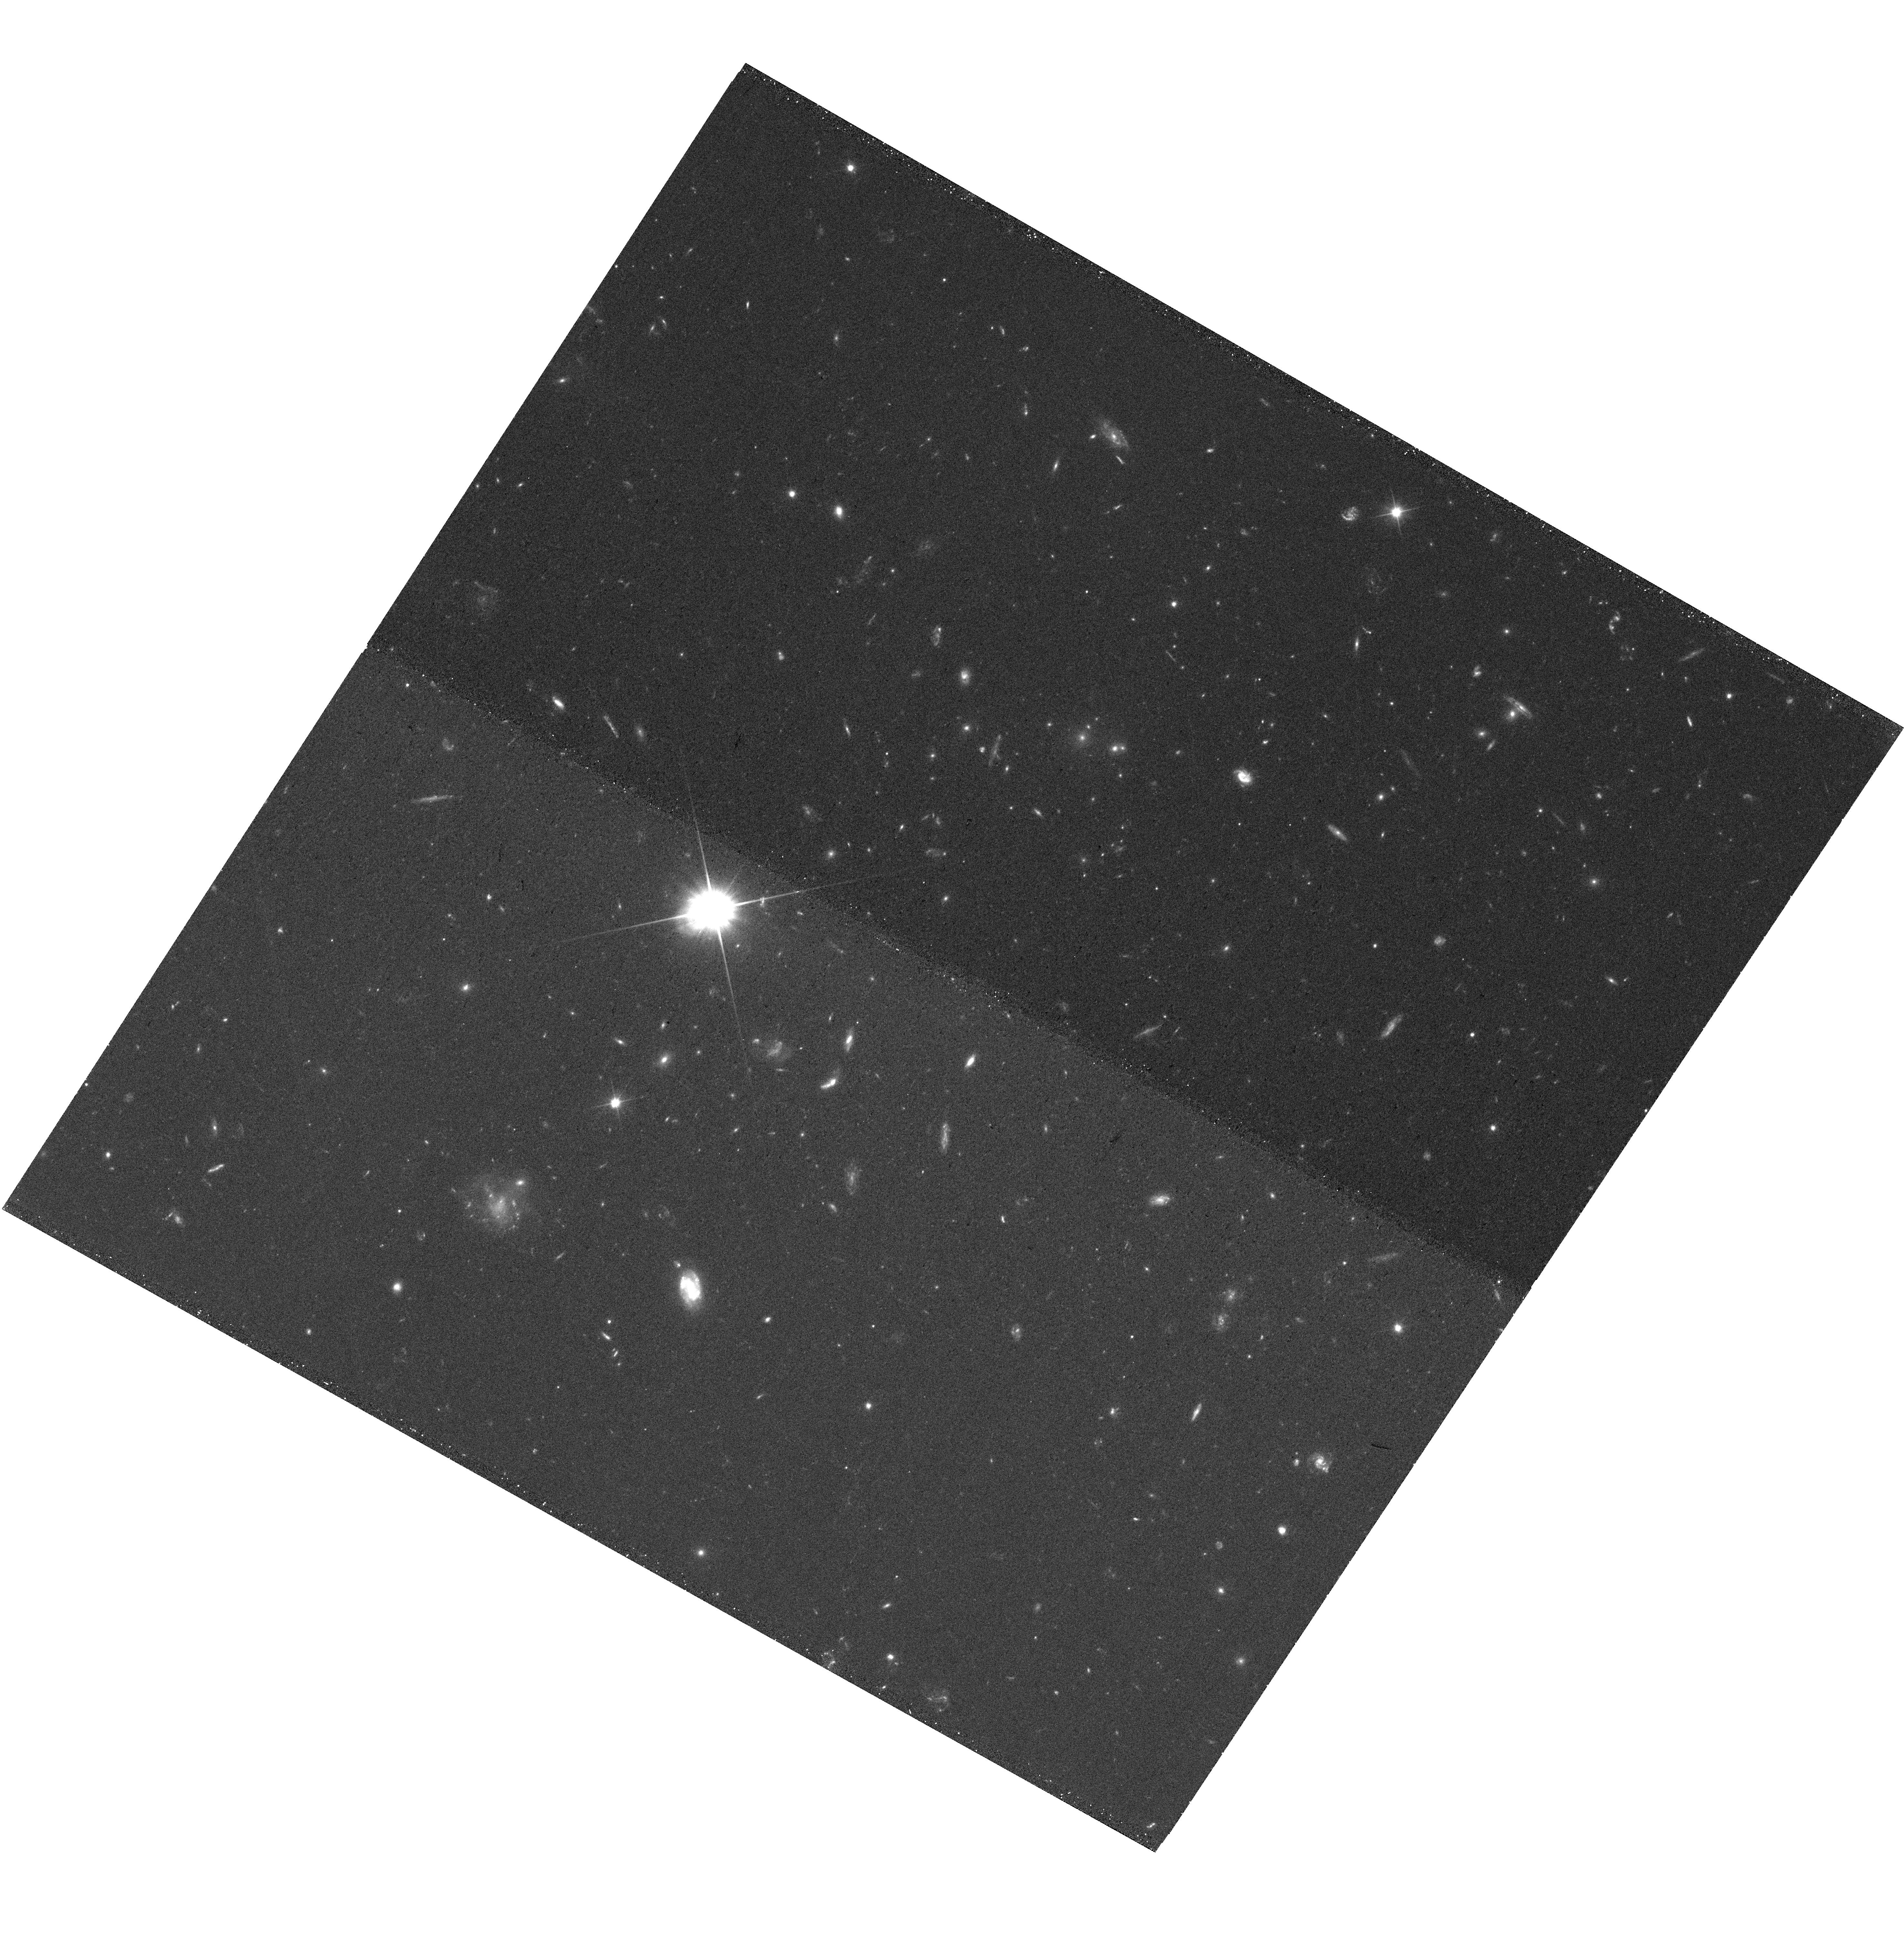
Target: SPT-CLJ2306-2215
Instrument: WFC3/UVIS
Filter: F200LP
Exposure: 12 min
Observation ID: hst_16017_s4_wfc3_uvis_f200lp_ie75s4

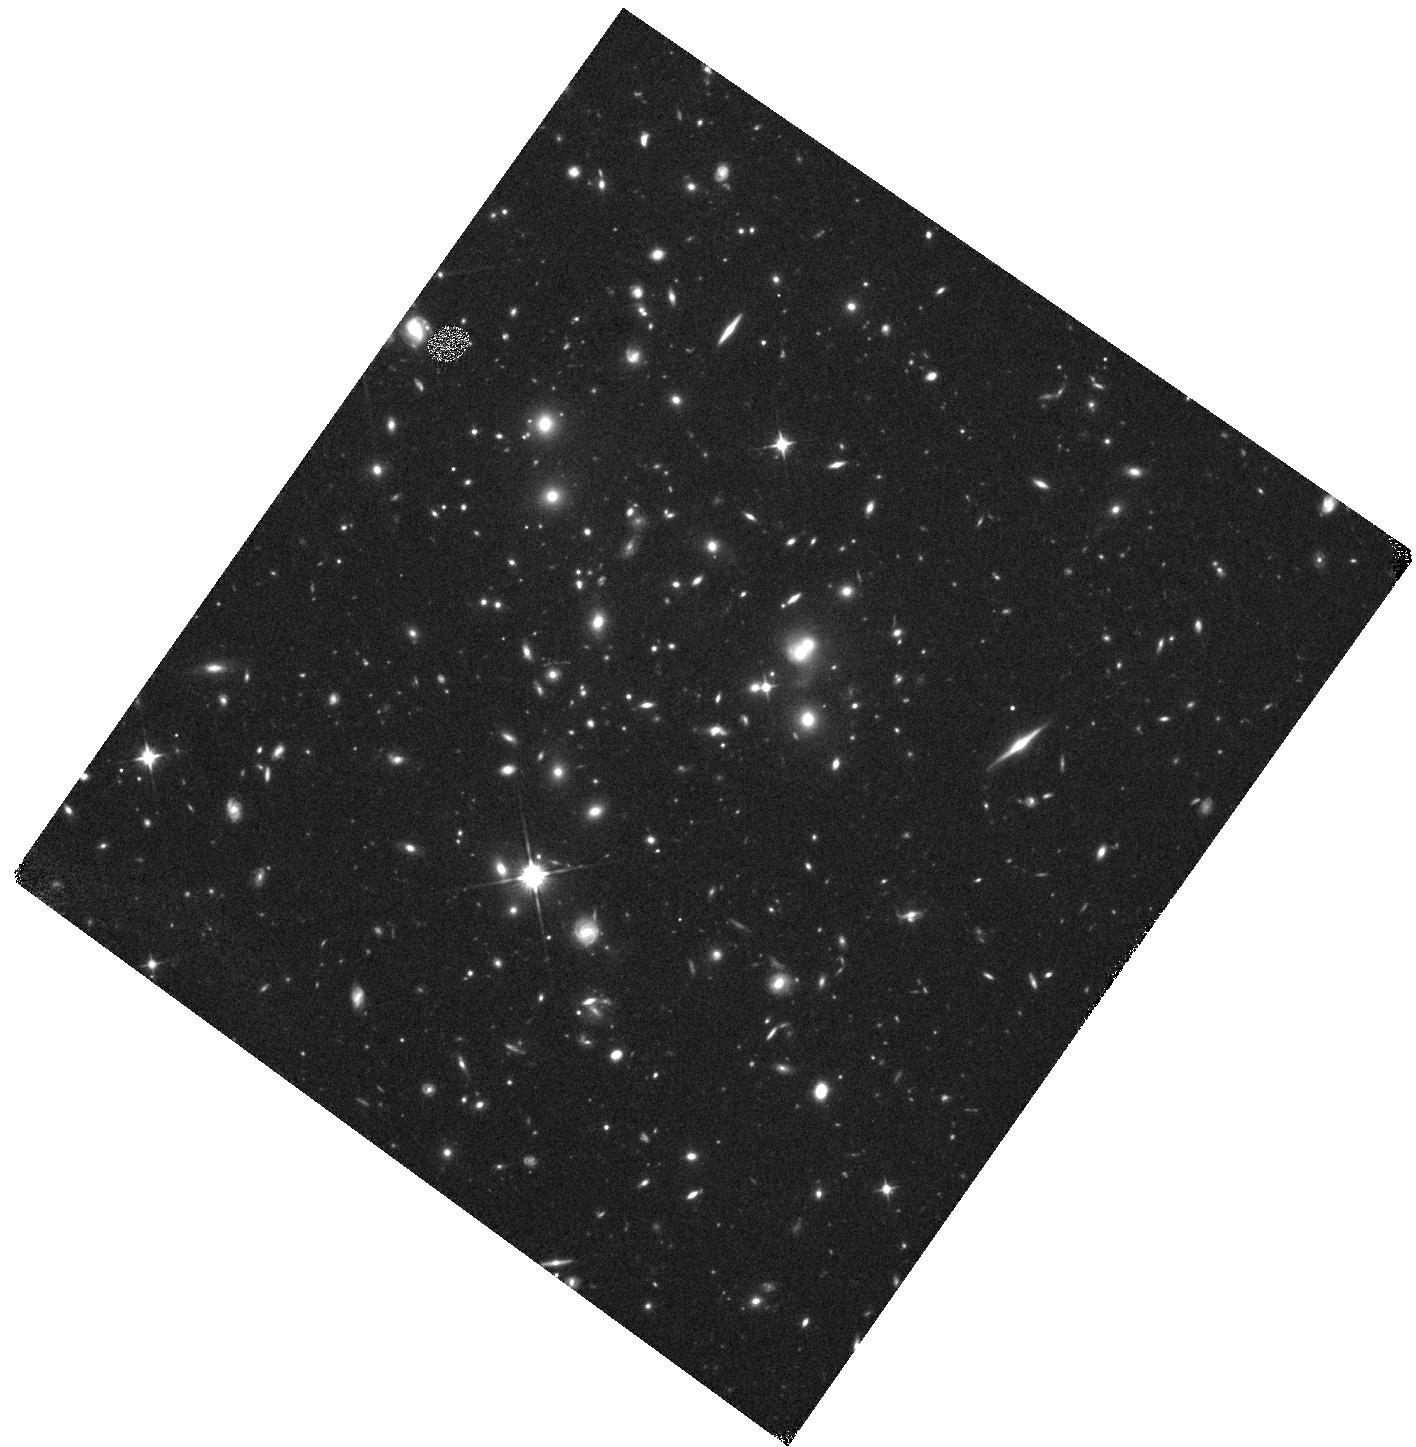
Target: SPT-CLJ2337-3822
Instrument: WFC3/IR
Filter: F110W
Exposure: 15 min
Observation ID: hst_16017_n4_wfc3_ir_f110w_ie75n4

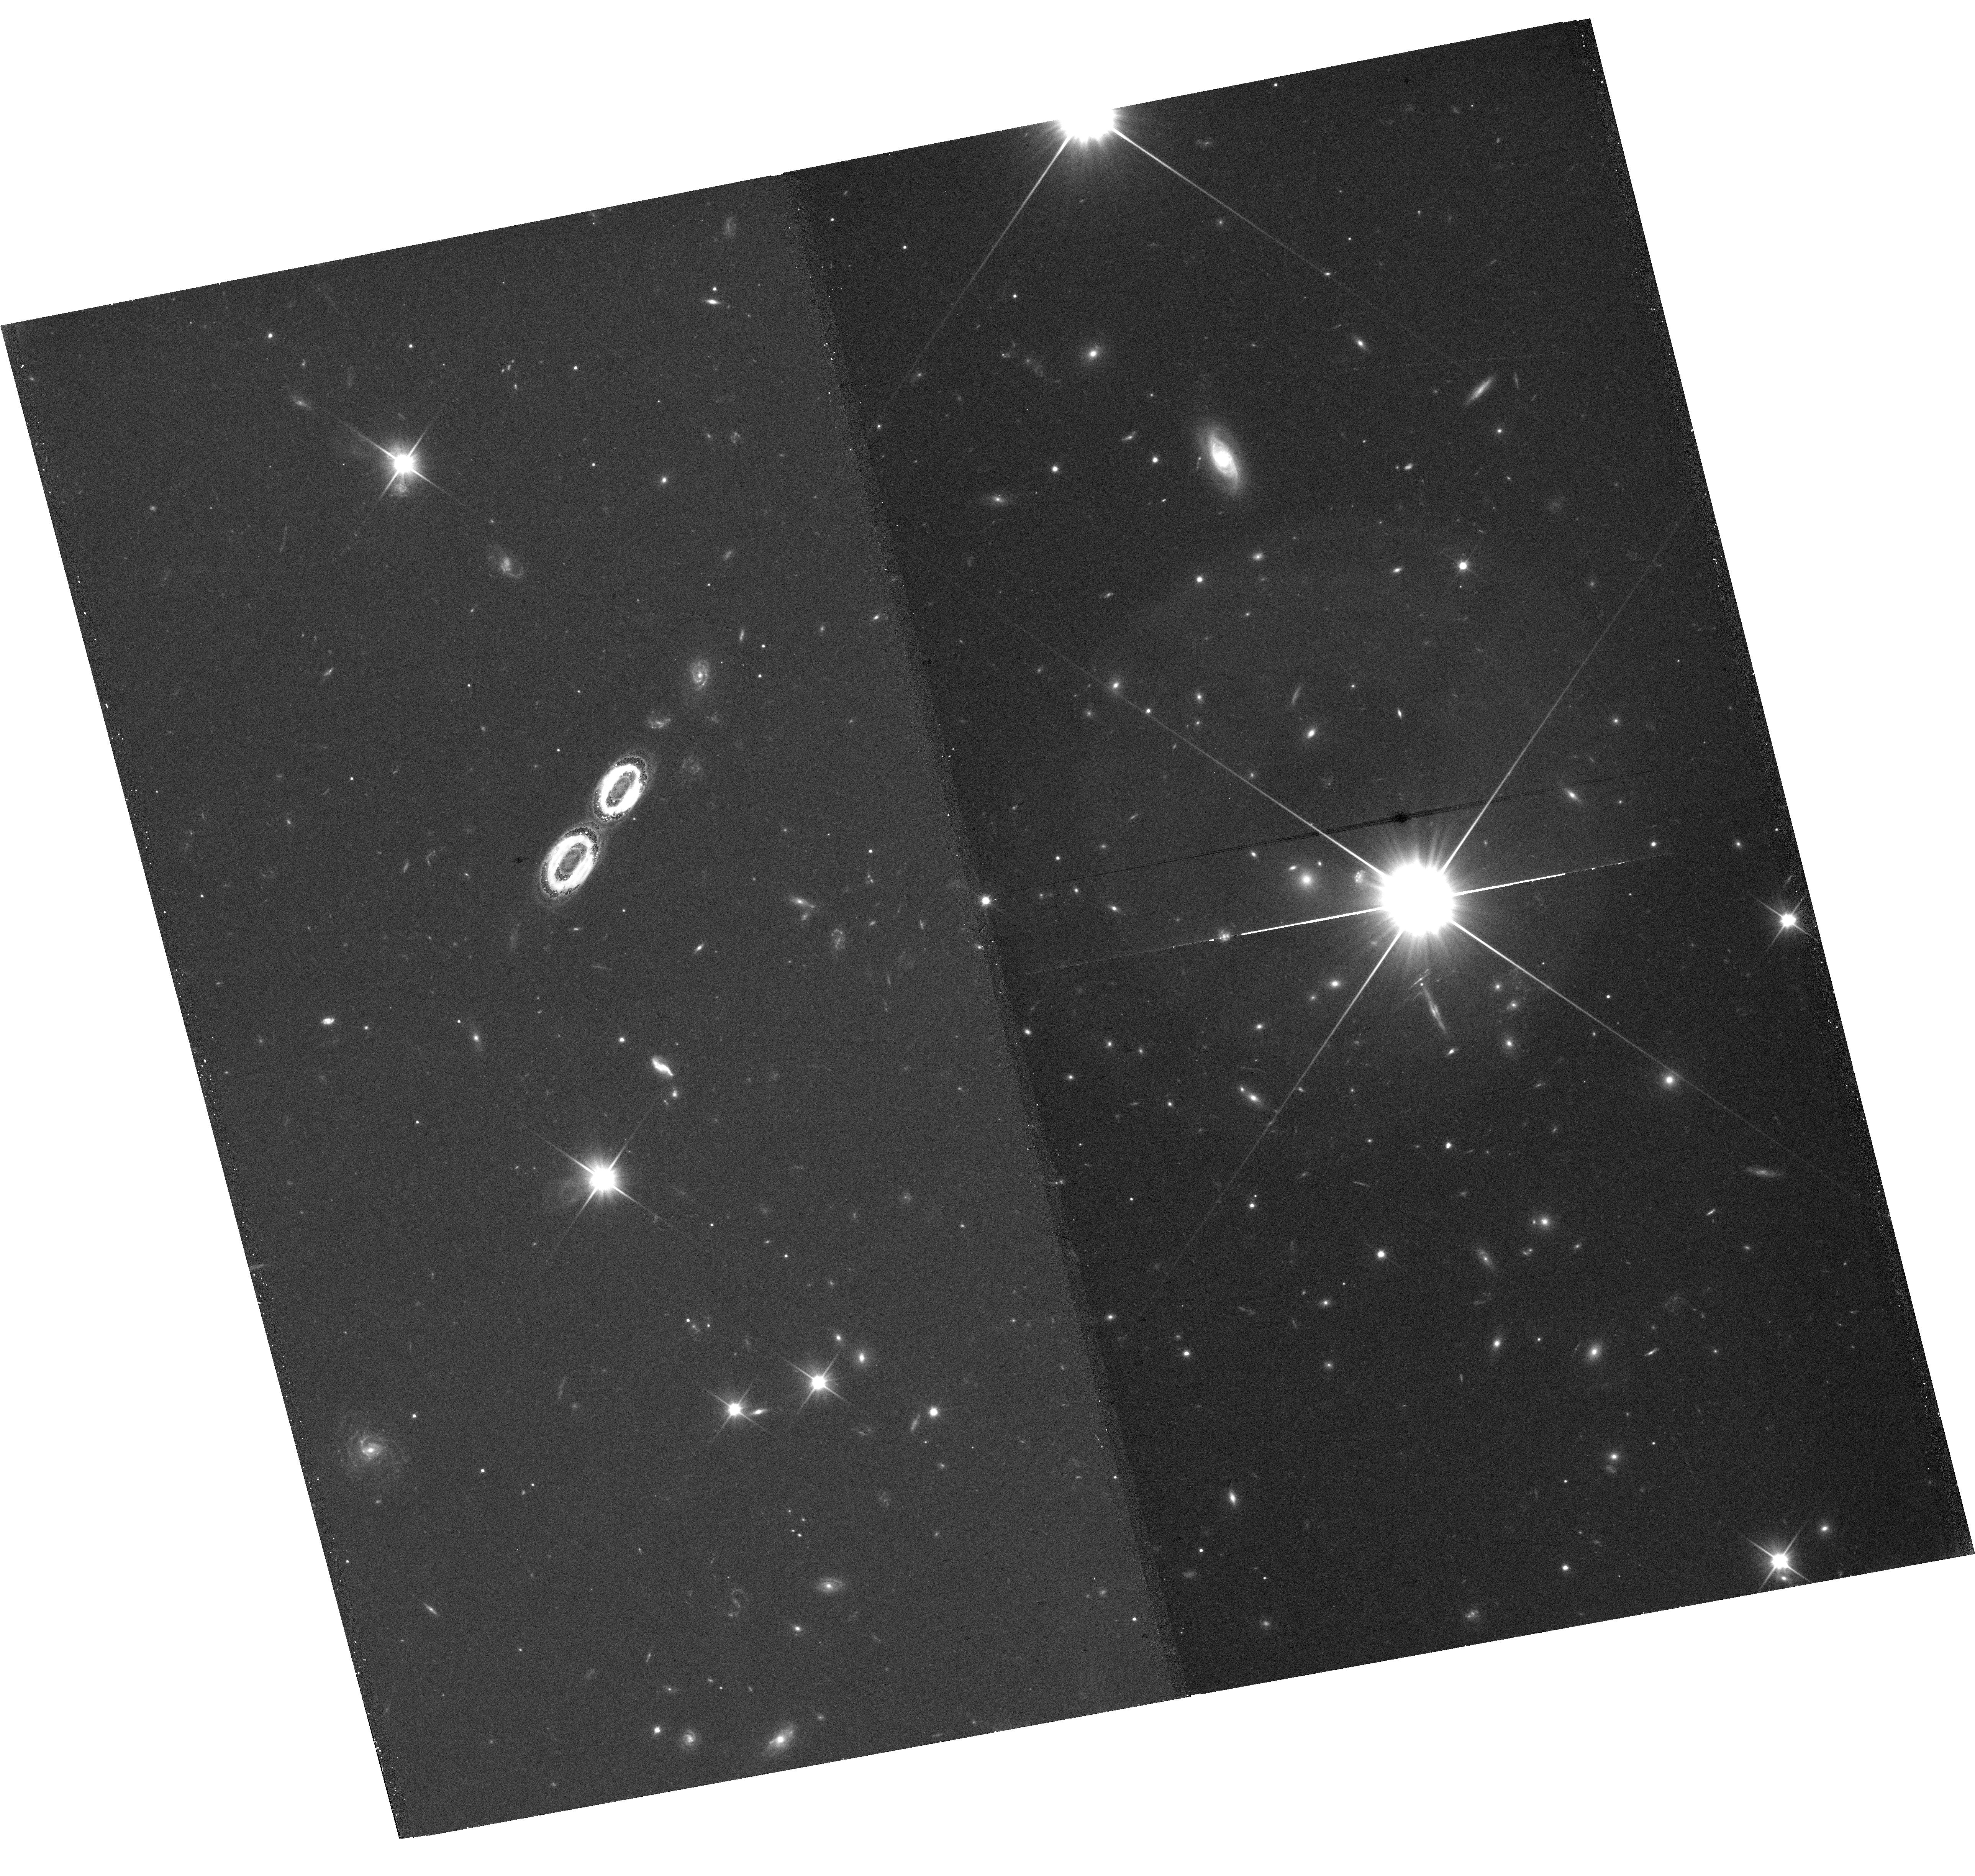
Target: SPT-CLJ2050-4213
Instrument: WFC3/UVIS
Filter: F200LP
Exposure: 12 min
Observation ID: hst_16017_b9_wfc3_uvis_f200lp_ie75b9

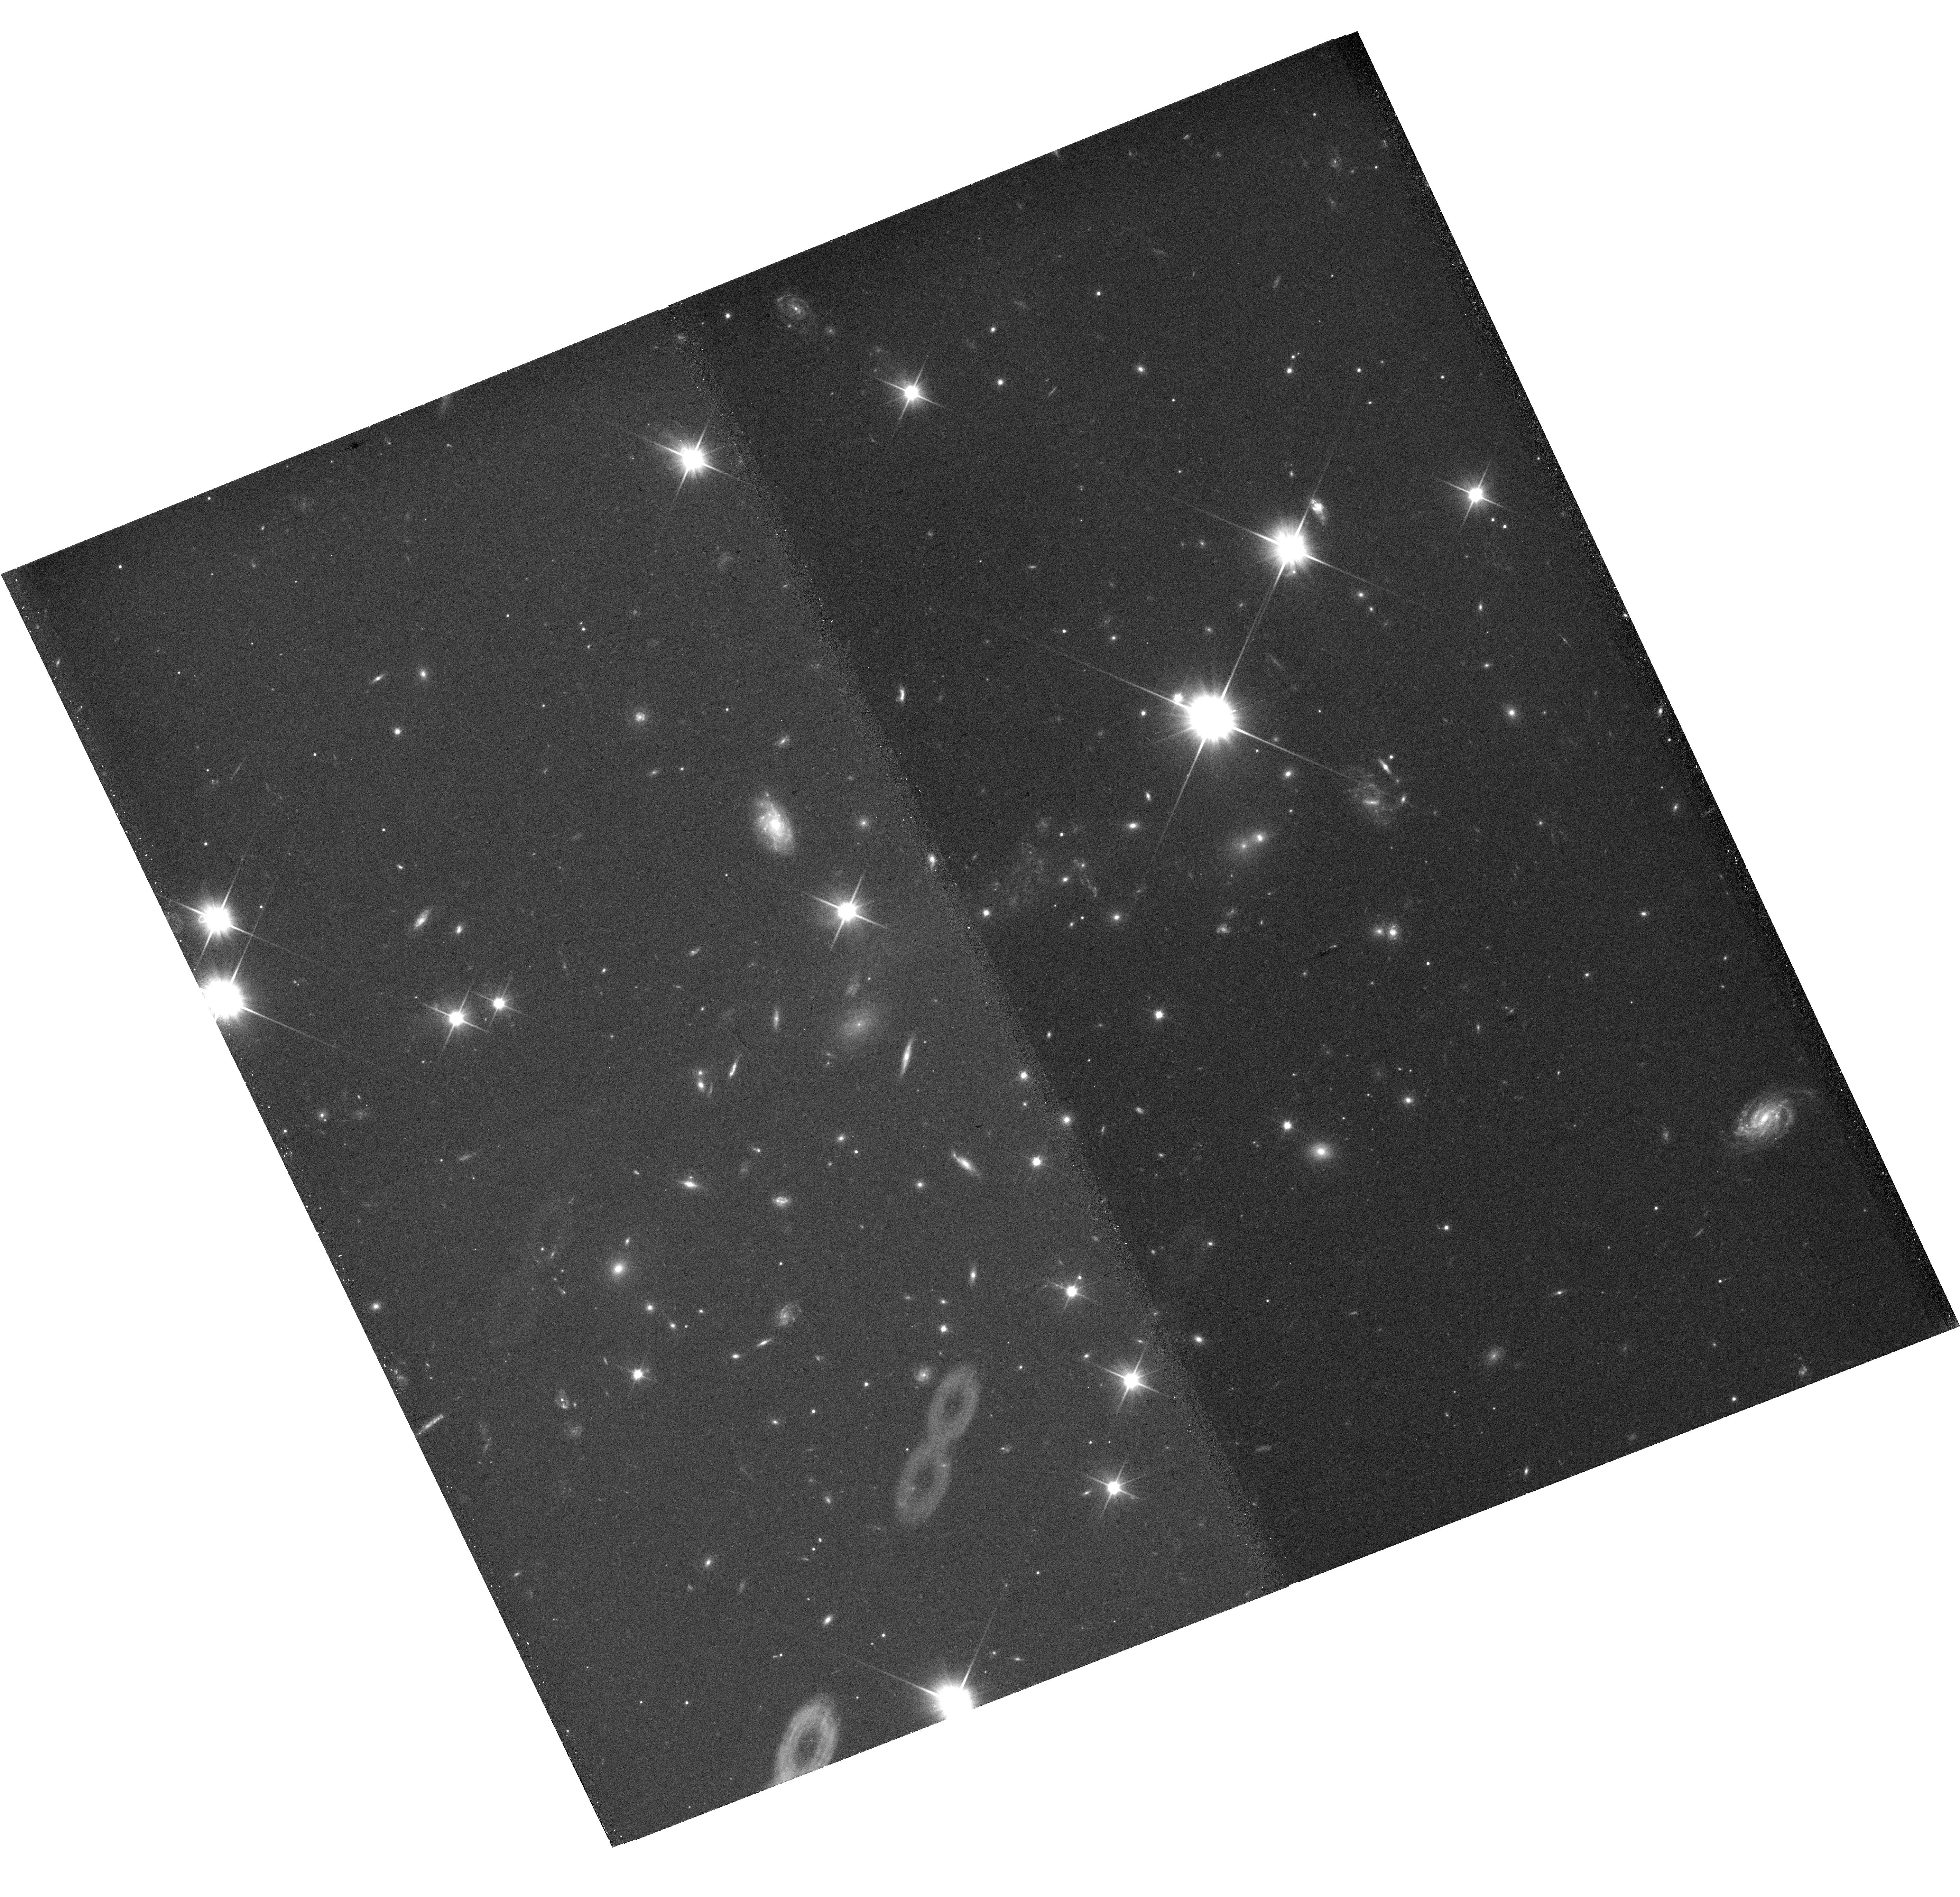
Target: SPT-CLJ0655-5234
Instrument: WFC3/UVIS
Filter: F200LP
Exposure: 12 min
Observation ID: hst_16017_b3_wfc3_uvis_f200lp_ie75b3

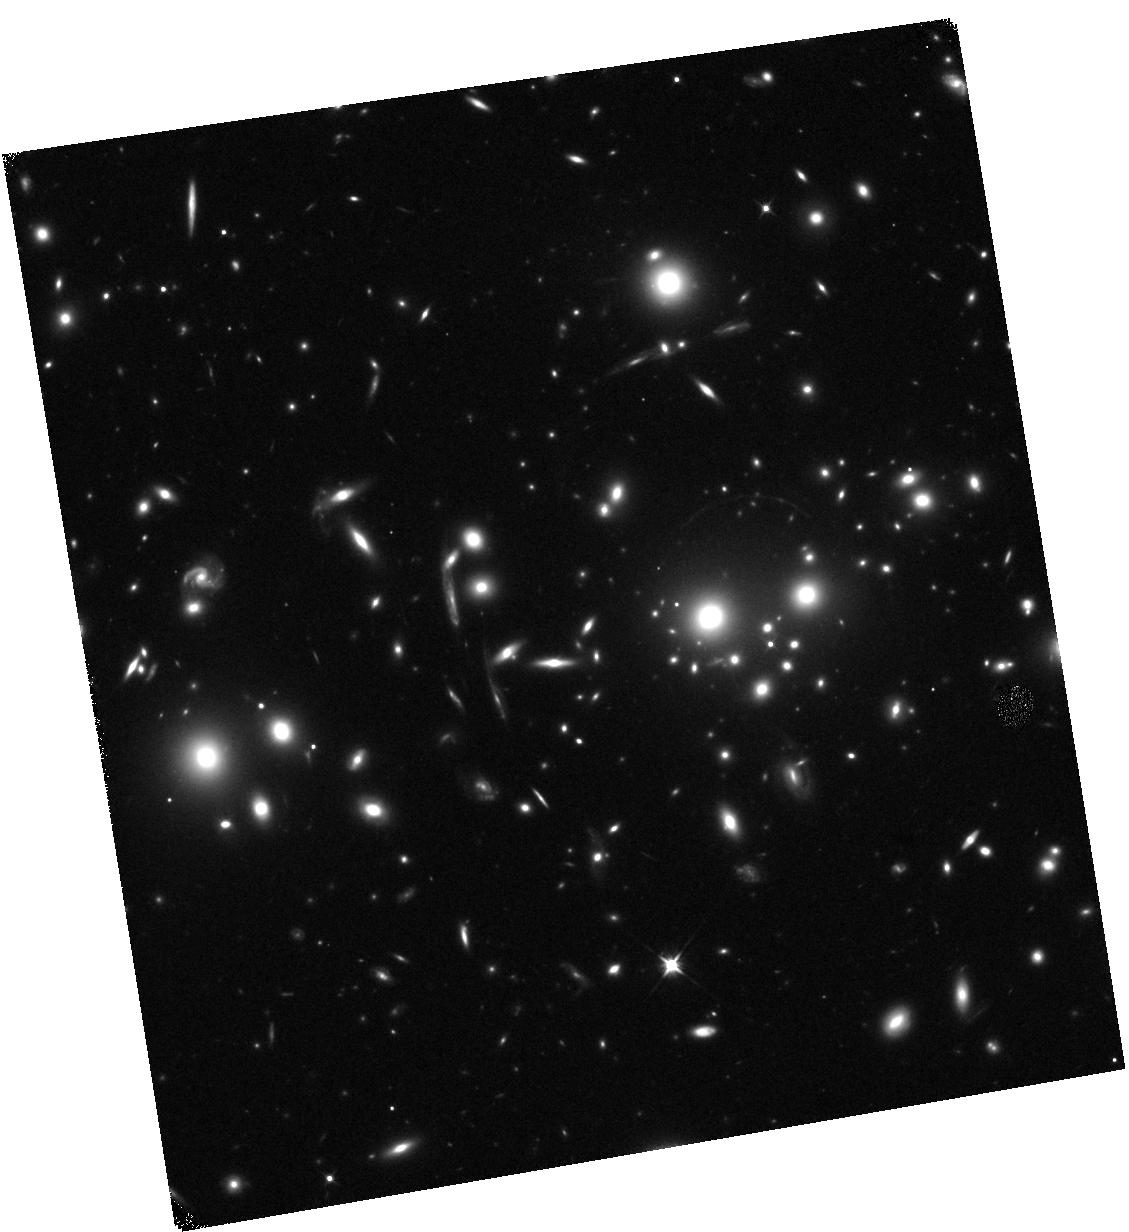
Target: SPT-CLJ2254-4620
Instrument: WFC3/IR
Filter: F110W
Exposure: 9 min
Observation ID: hst_16017_e9_wfc3_ir_f110w_ie75e9

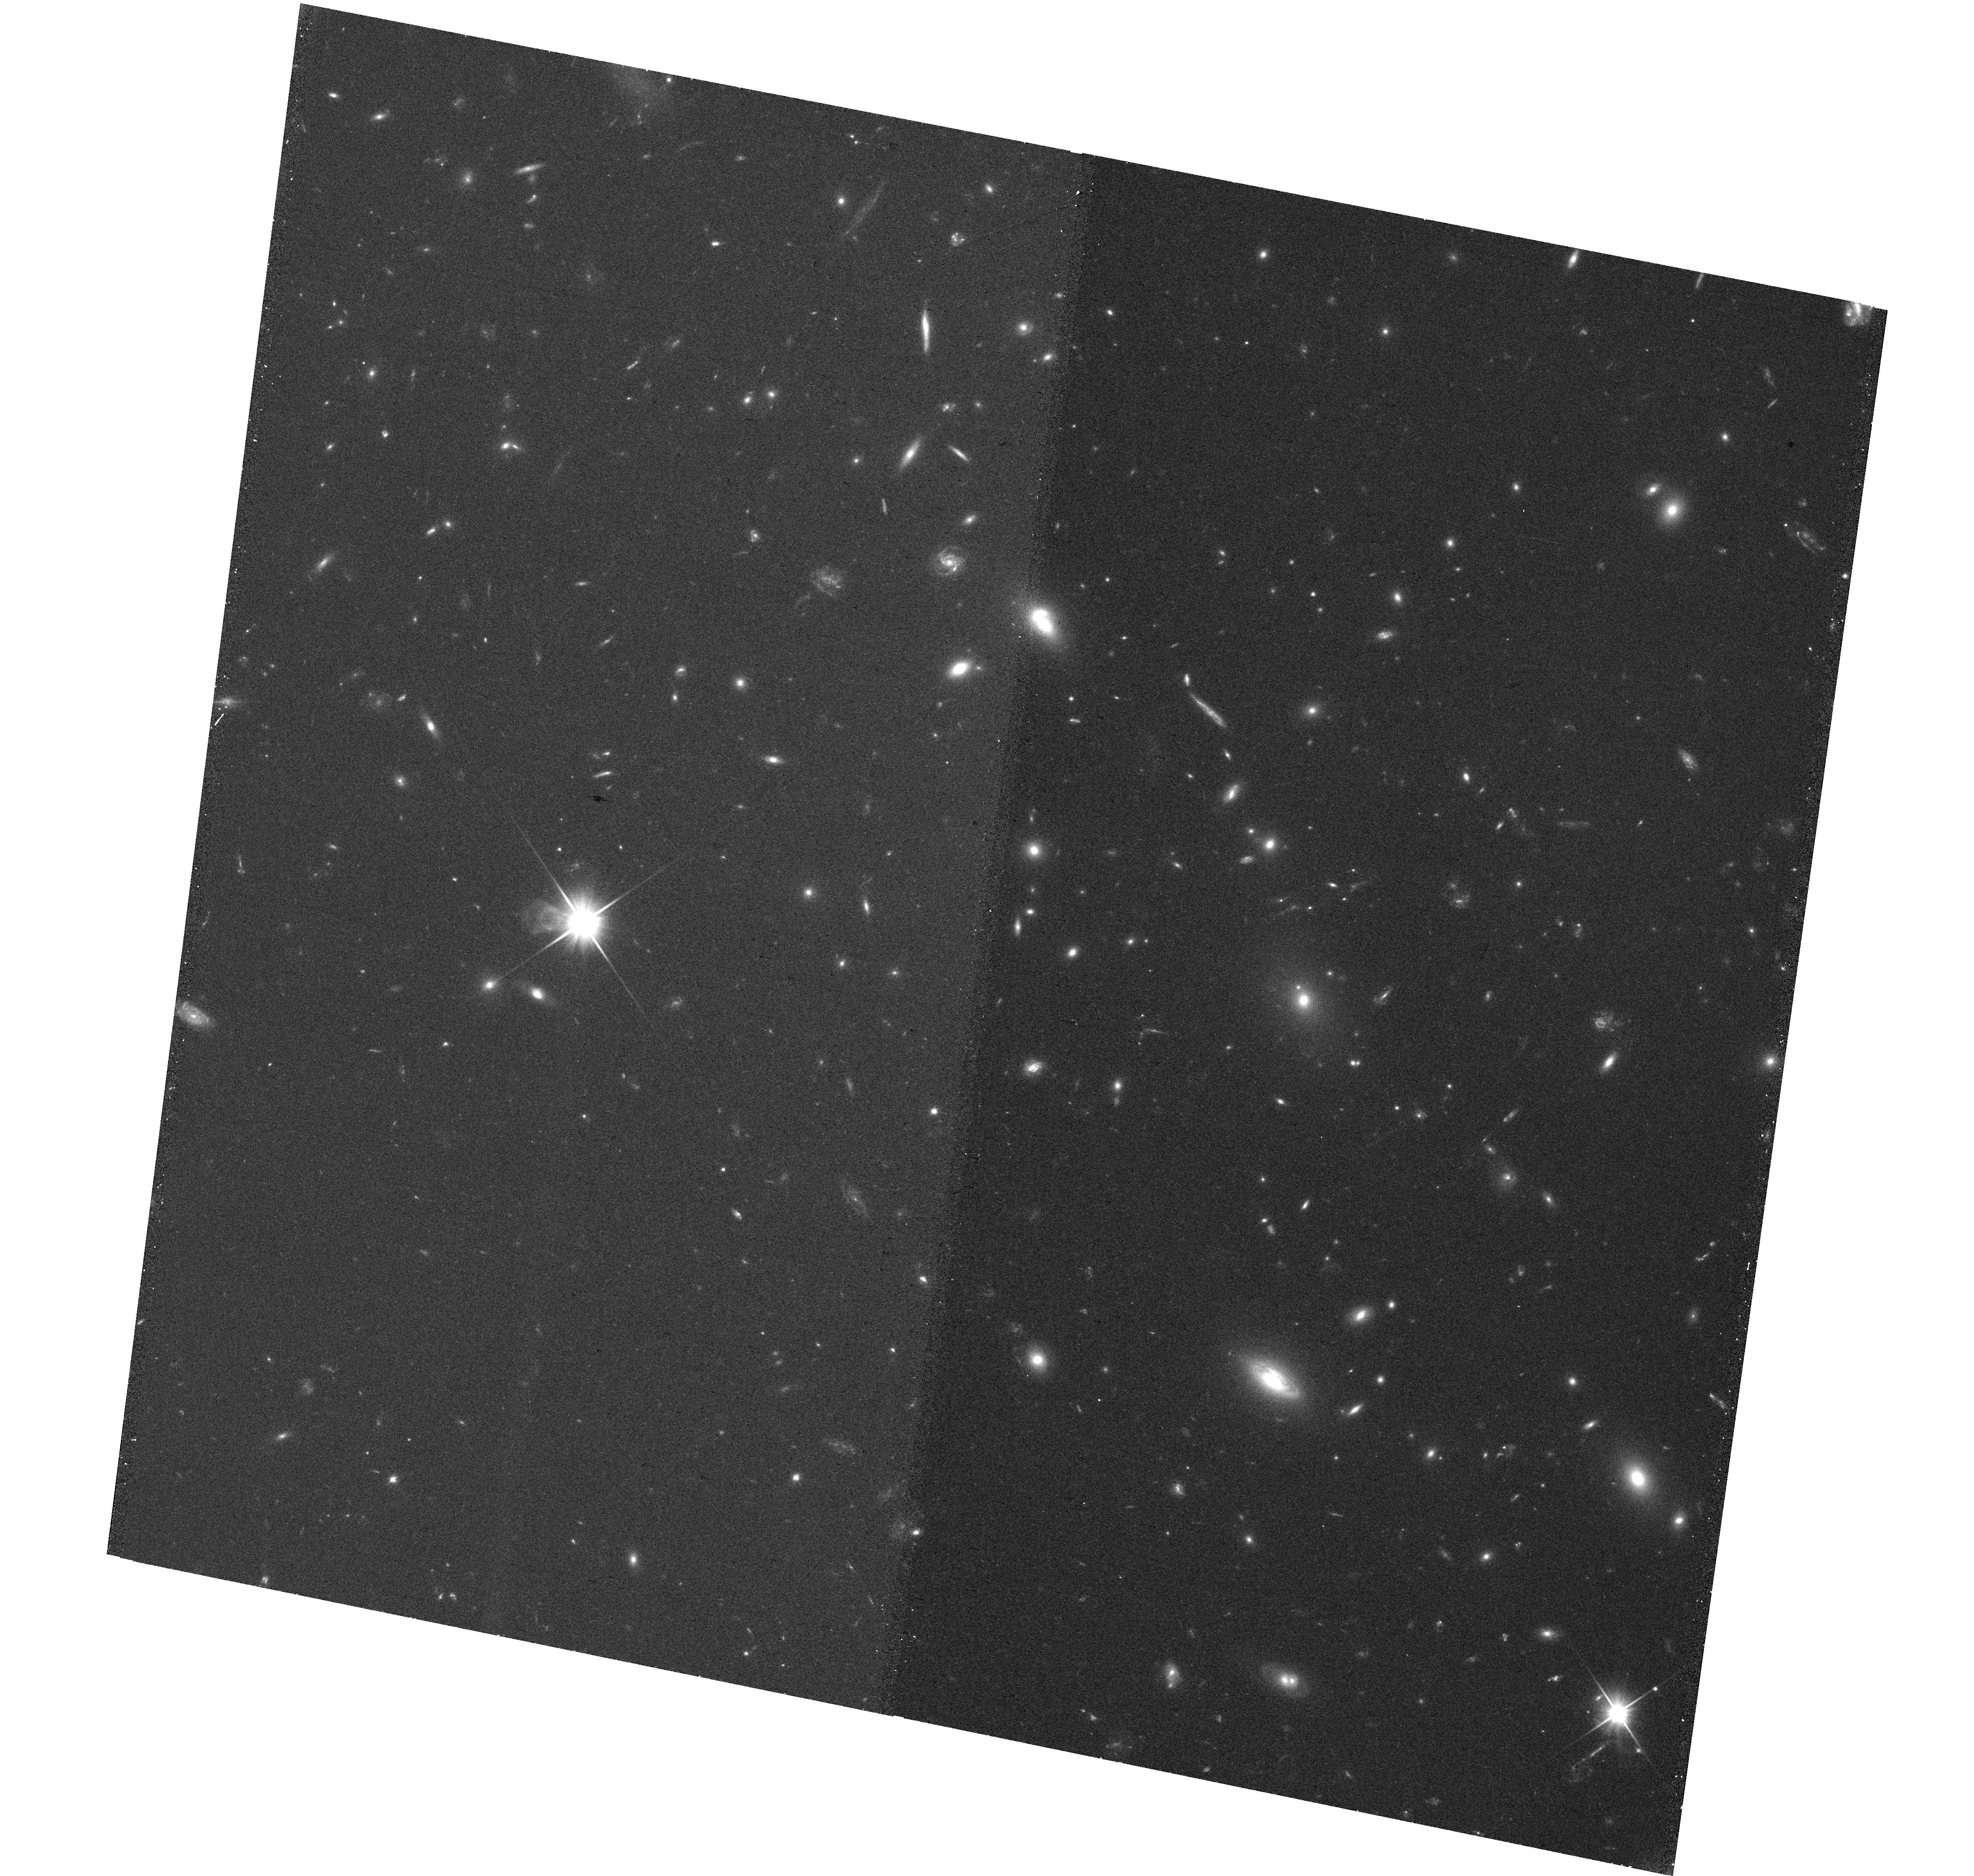
Target: SPT-CLJ0319-2244
Instrument: WFC3/UVIS
Filter: F200LP
Exposure: 12 min
Observation ID: hst_16017_l0_wfc3_uvis_f200lp_ie75l0

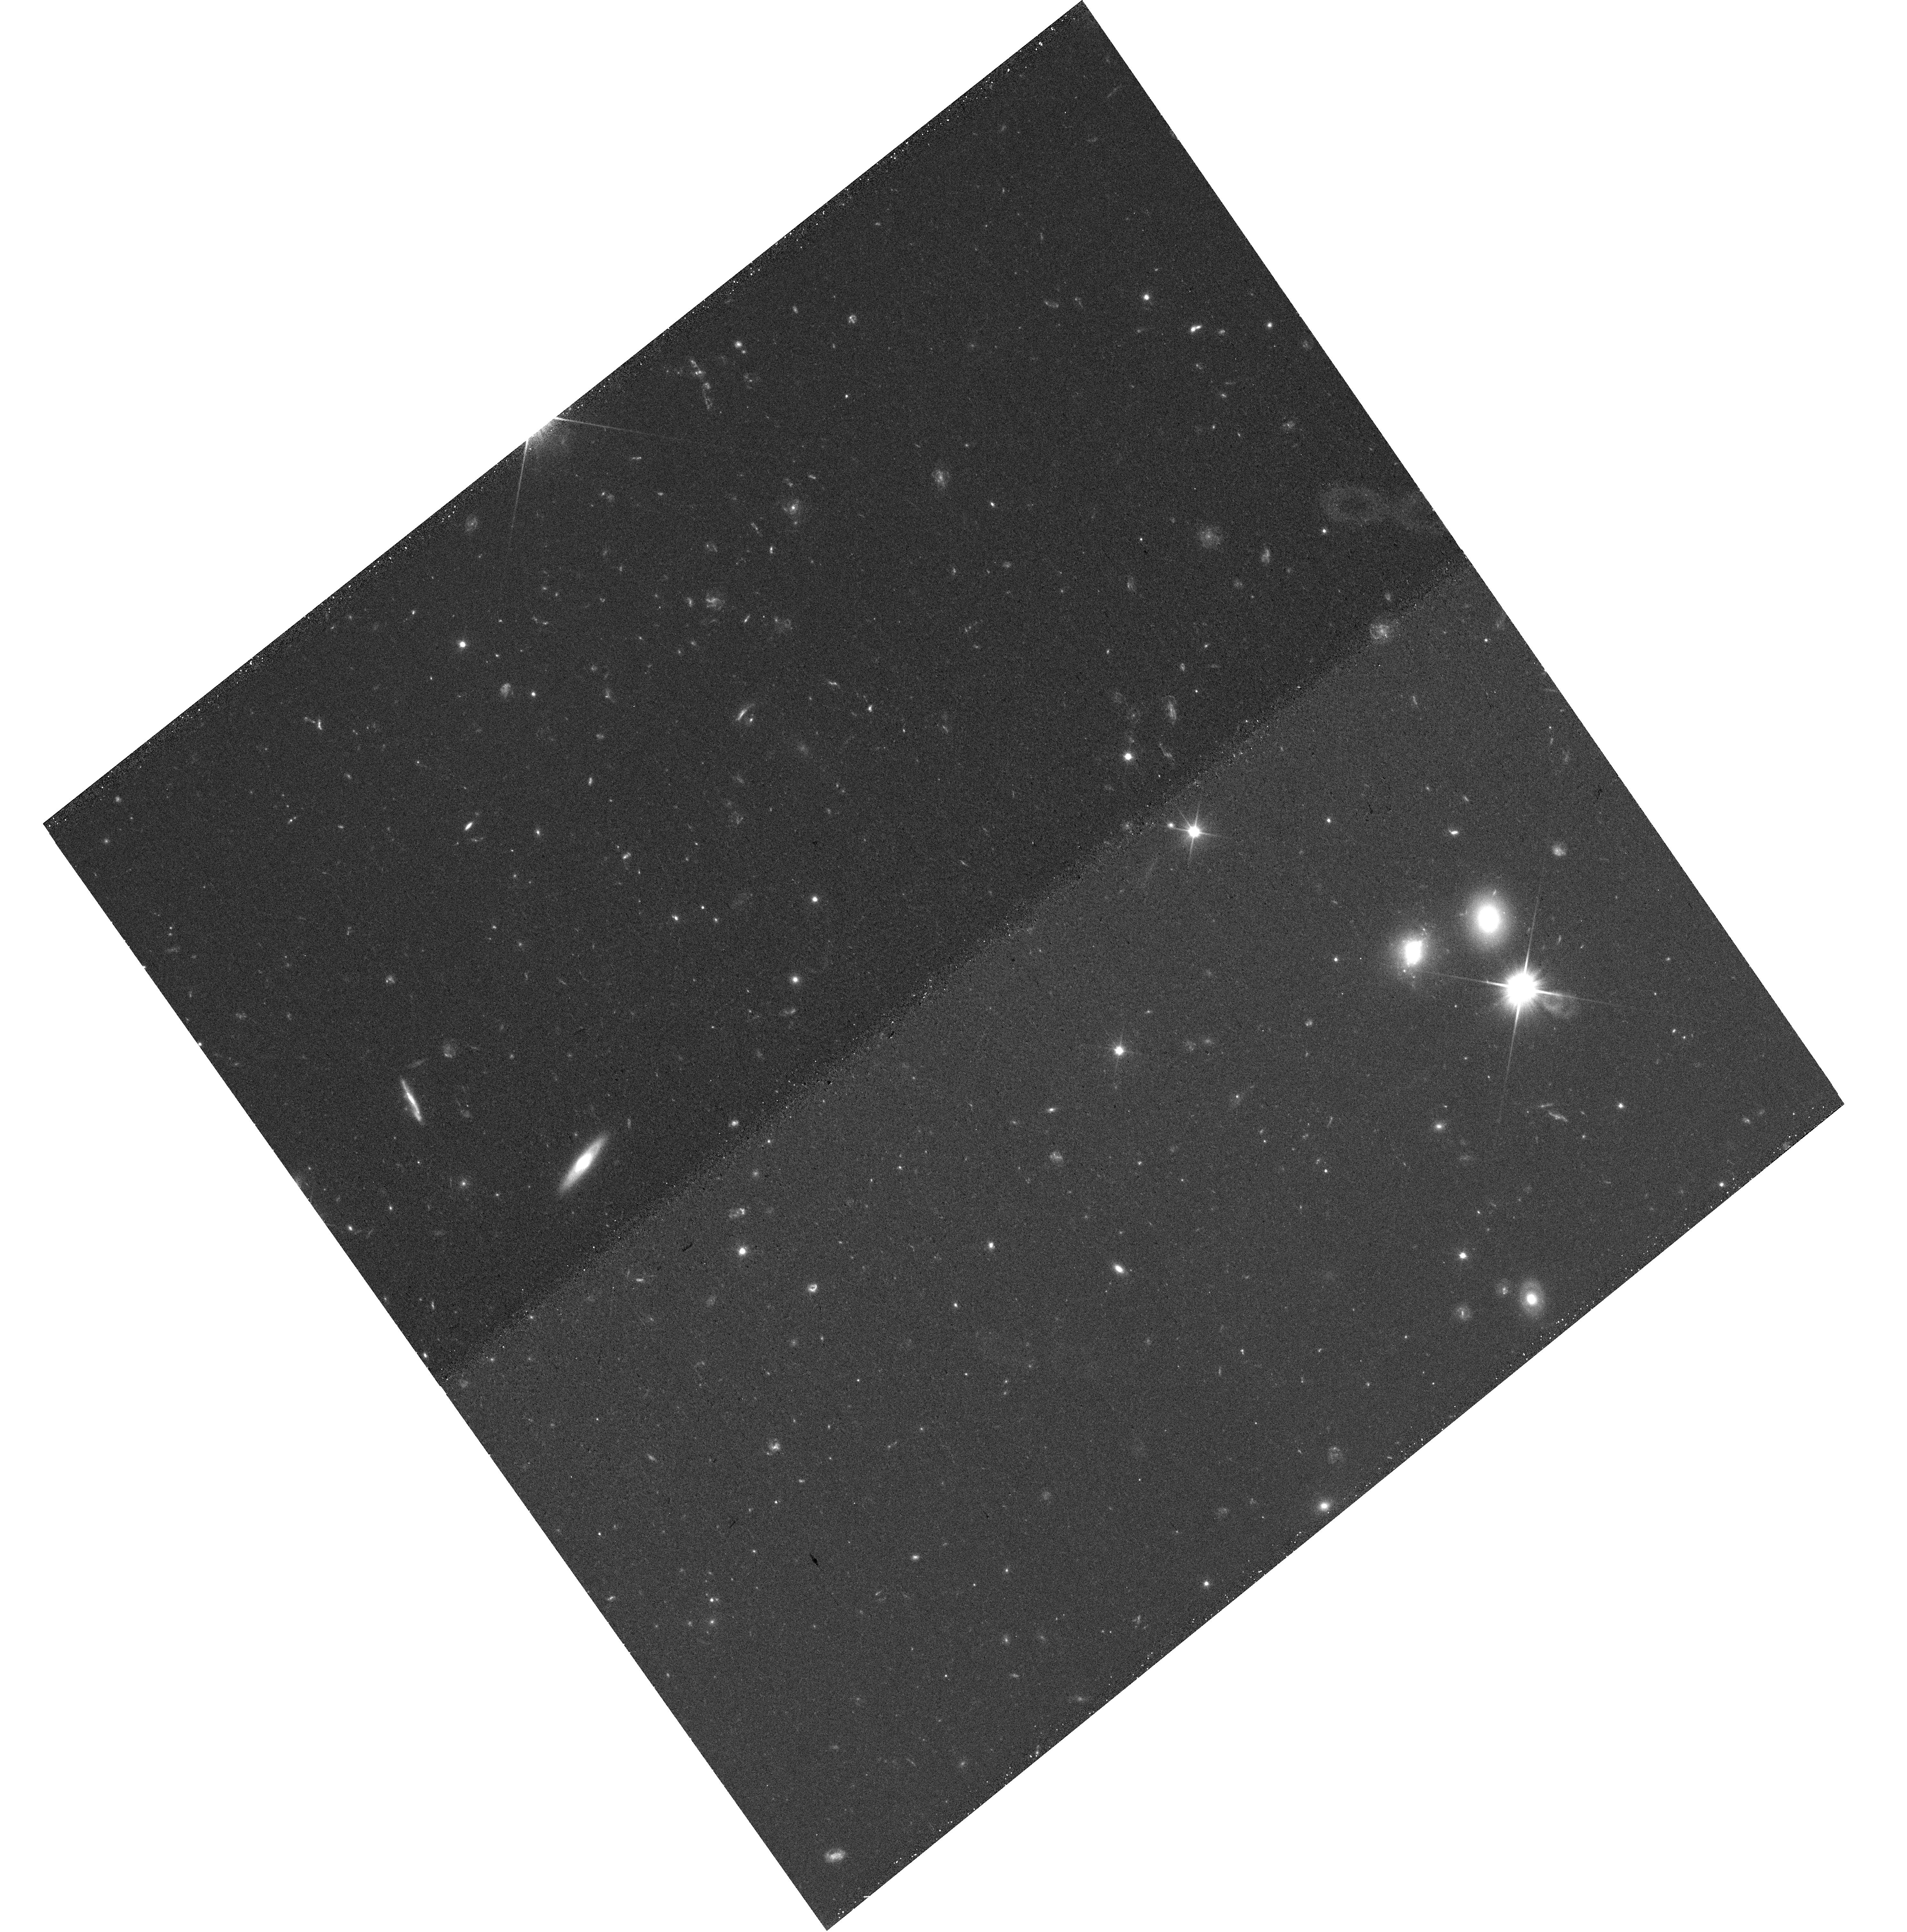
Target: SPT-CLJ2311-4203
Instrument: WFC3/UVIS
Filter: F200LP
Exposure: 14 min
Observation ID: hst_16017_f4_wfc3_uvis_f200lp_ie75f4

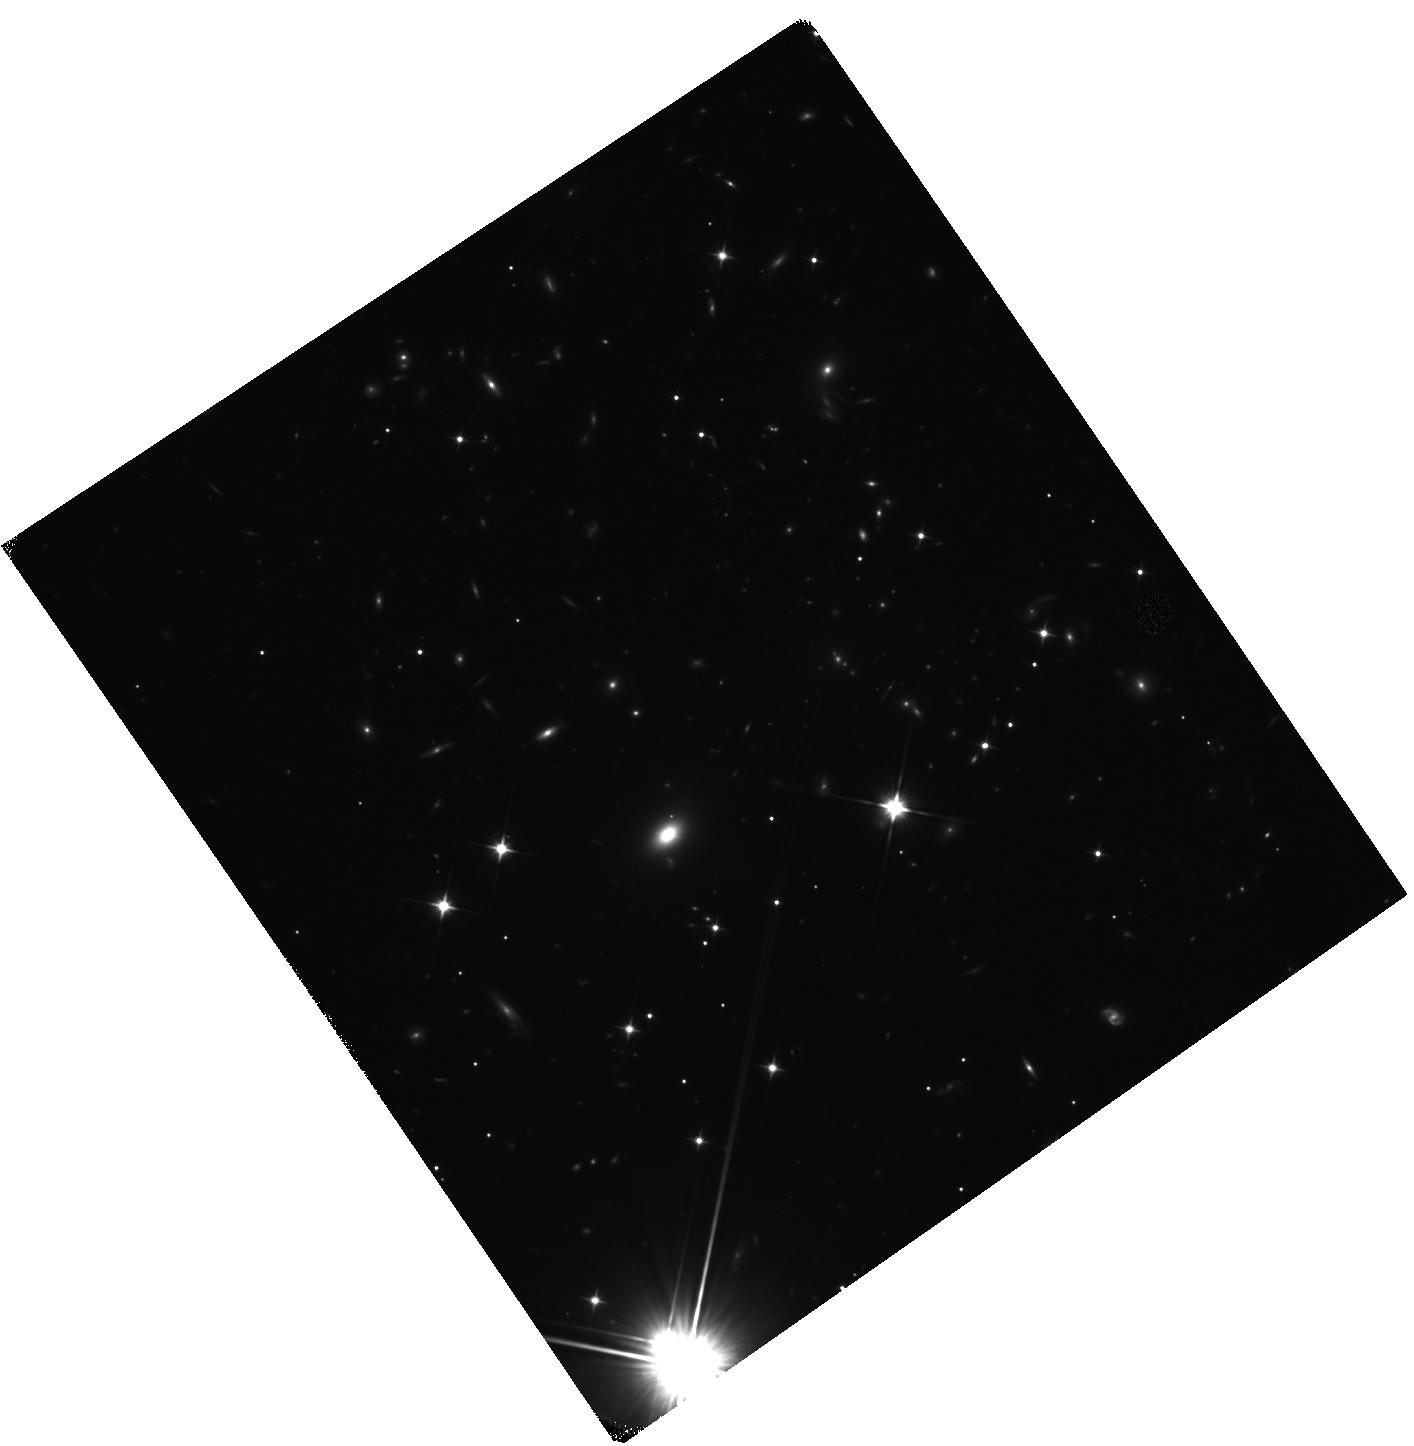
Target: SPT-CLJ0643-4535
Instrument: WFC3/IR
Filter: F110W
Exposure: 15 min
Observation ID: hst_16017_b0_wfc3_ir_f110w_ie75b0

Building the SPT-HST Legacy: Imaging Massive Clusters to z=1.5 (PI: Gladders, Michael D.)

We propose SNAP UVIS+IR imaging of 293 SPT galaxy clusters at 0.2<z<1.5, carefully selected from the SPT cluster catalog of more than 500 systems identified via the Sunyaev-Zel'dovich effect. The SPT clusters are a uniquely powerful resource in cluster research, being the only large sample of massive clusters spanning the entire redshift range over which such systems exist, with more than equal mass sensitivity at the highest redshifts compared to low redshift (z<0.5) systems. Using the F200LP+F110W ultra-broadband filters, our proposed SNAP data achieve maximal depth and redshift grasp in minimal time for a wide range of galaxy types: from red-and-dead galaxies in the cluster red sequence over the entire sample redshift range, star forming galaxies over the same range, and even starburst galaxies at yet higher redshifts, lensed in the cluster backgrounds. We envision three motivating science programs - all enabled for the first time over this unprecedented redshift range for massive clusters: 1) the evolution of brightest cluster galaxies through both wet and dry mergers, 2) strong lensing statistics and mass-concentration of strong lensing clusters, and 3) the X-ray-selected AGN content in clusters. These data will have a lasting legacy, and cap an extensive array of other data (both ground- and space-based, from X-ray to radio wavelengths) on these clusters. The proposed data, at a fiducial SNAP completion rate of 33%, will more than double the total number of SPT clusters with HST imaging, and add WFC3-IR imaging for a large sample for the first time, which is of particular importance to any studies of galaxy populations in these distant clusters.